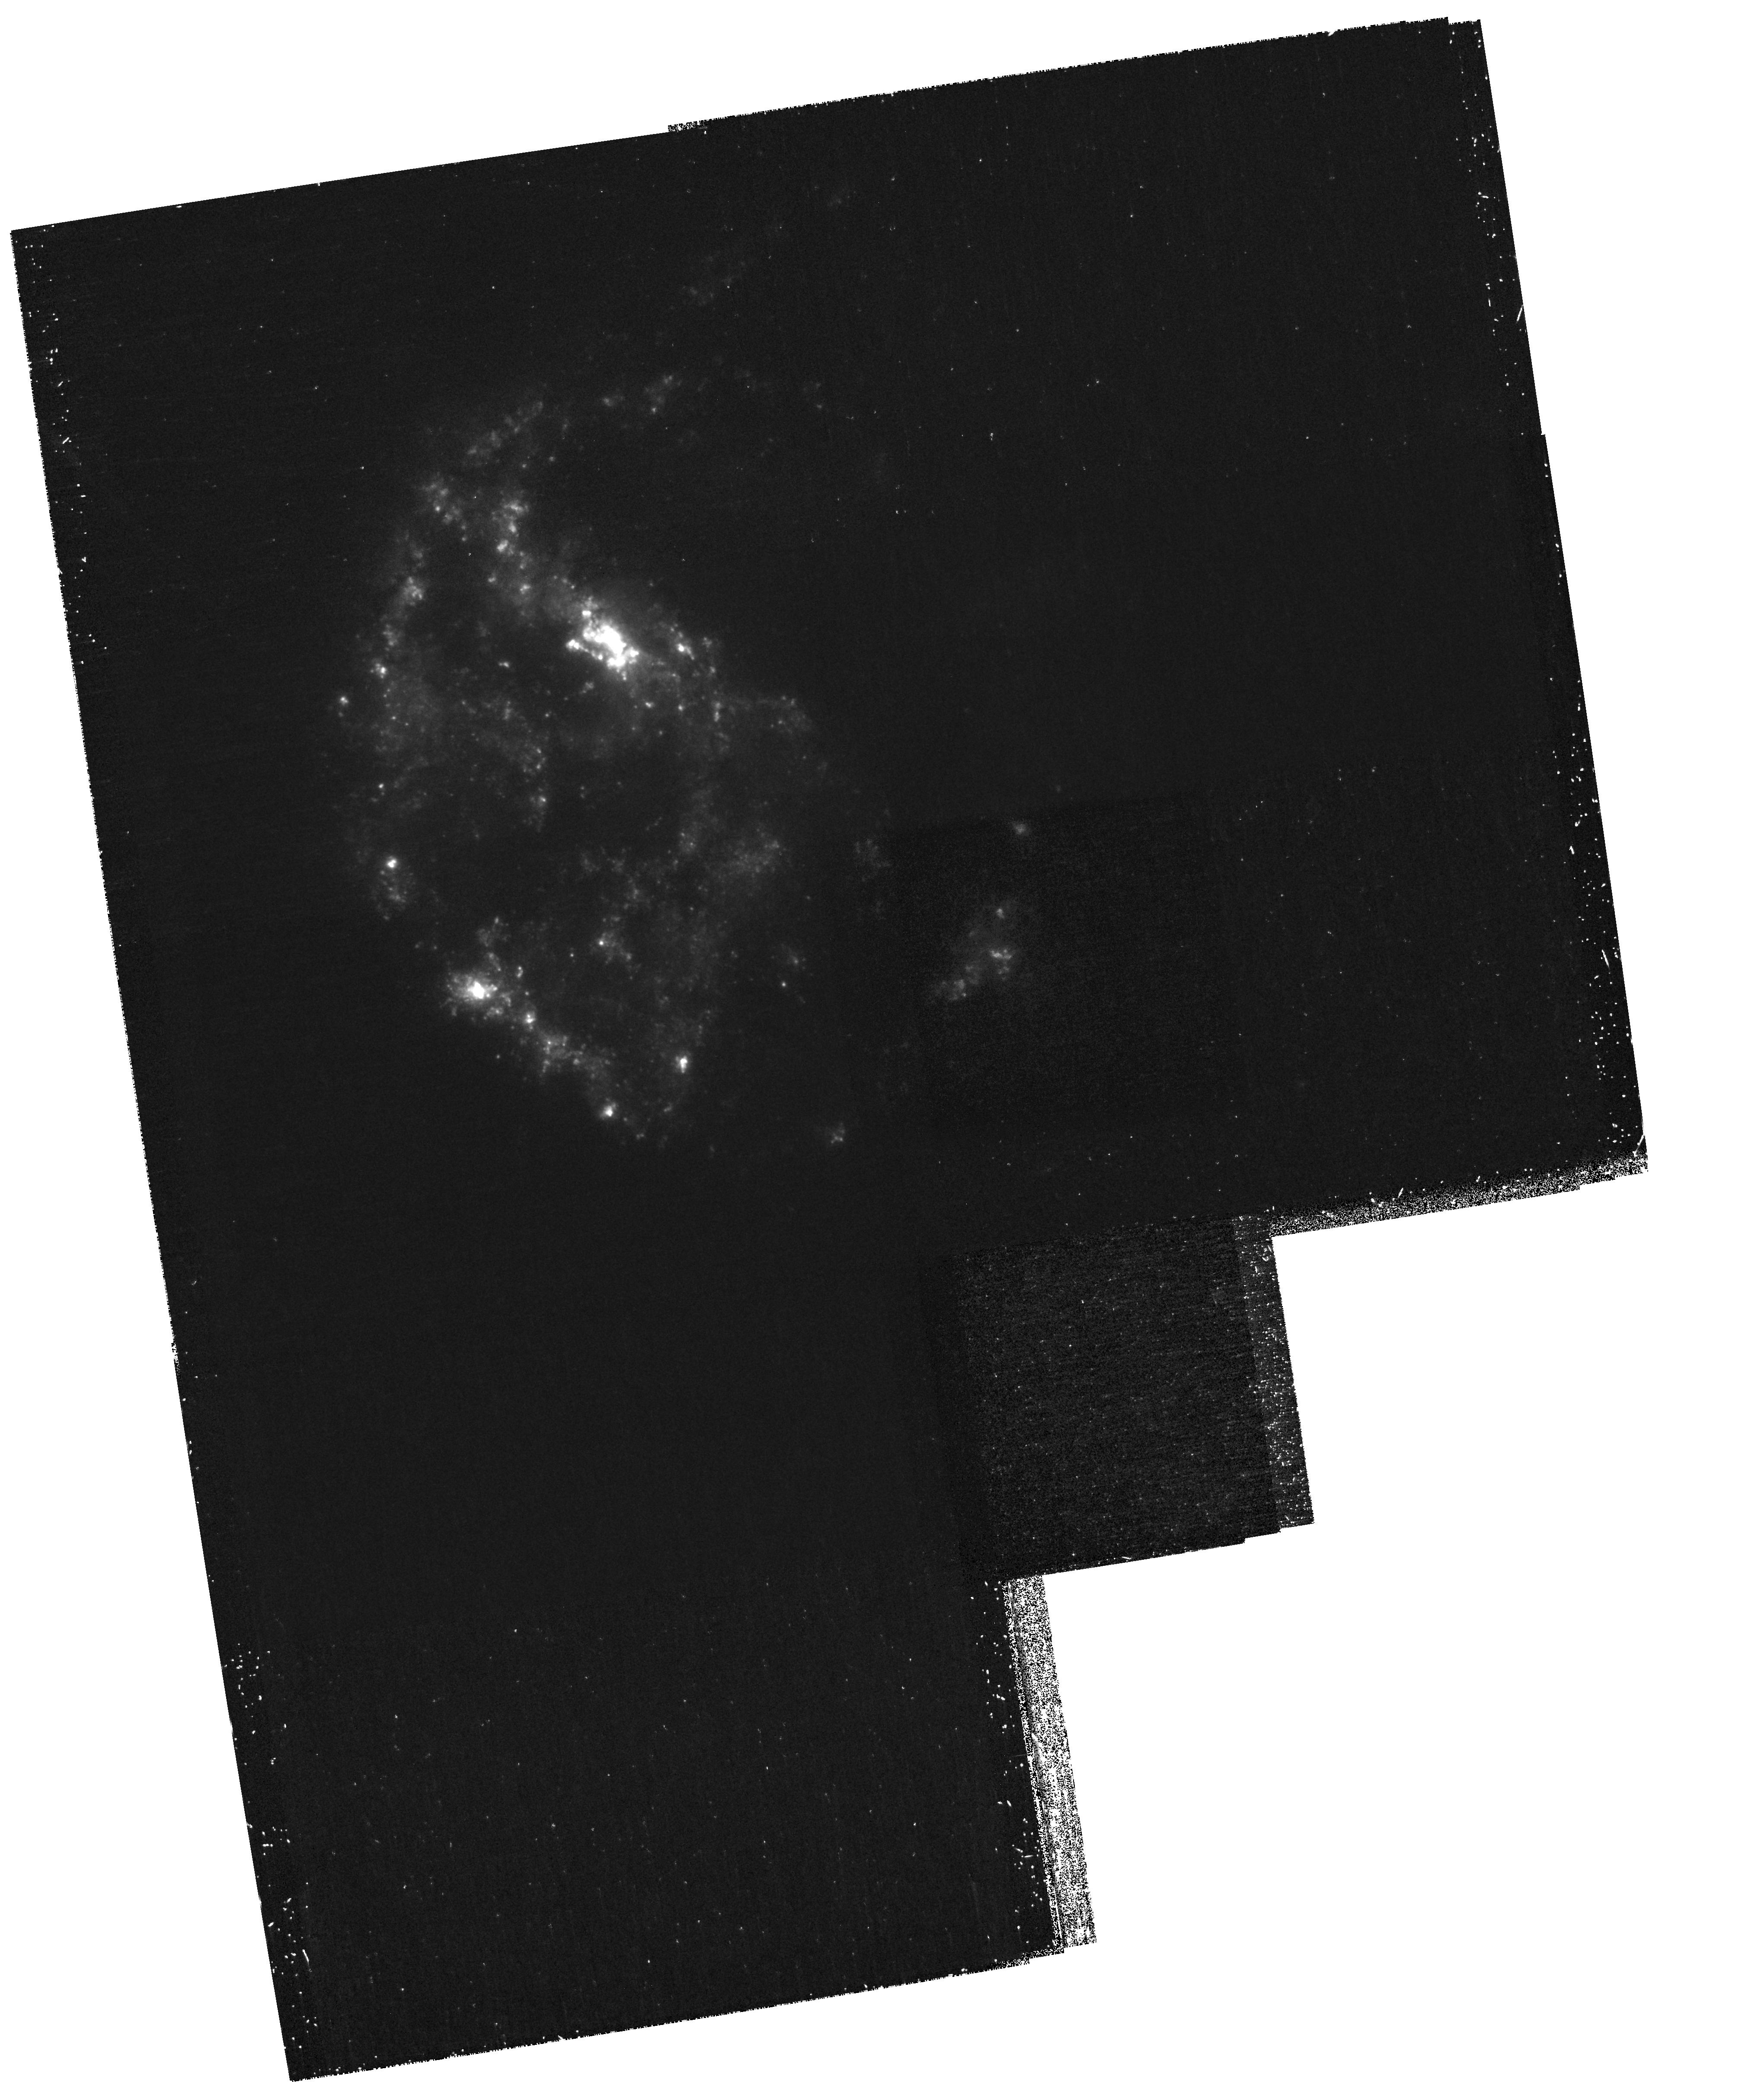
Target: NGC922. Instrument: WFPC2/PC. Filter: F300W. Exposure: 1.8 h. Observation ID: hst_11112_01_wfpc2_pc_f300w_ua0y01

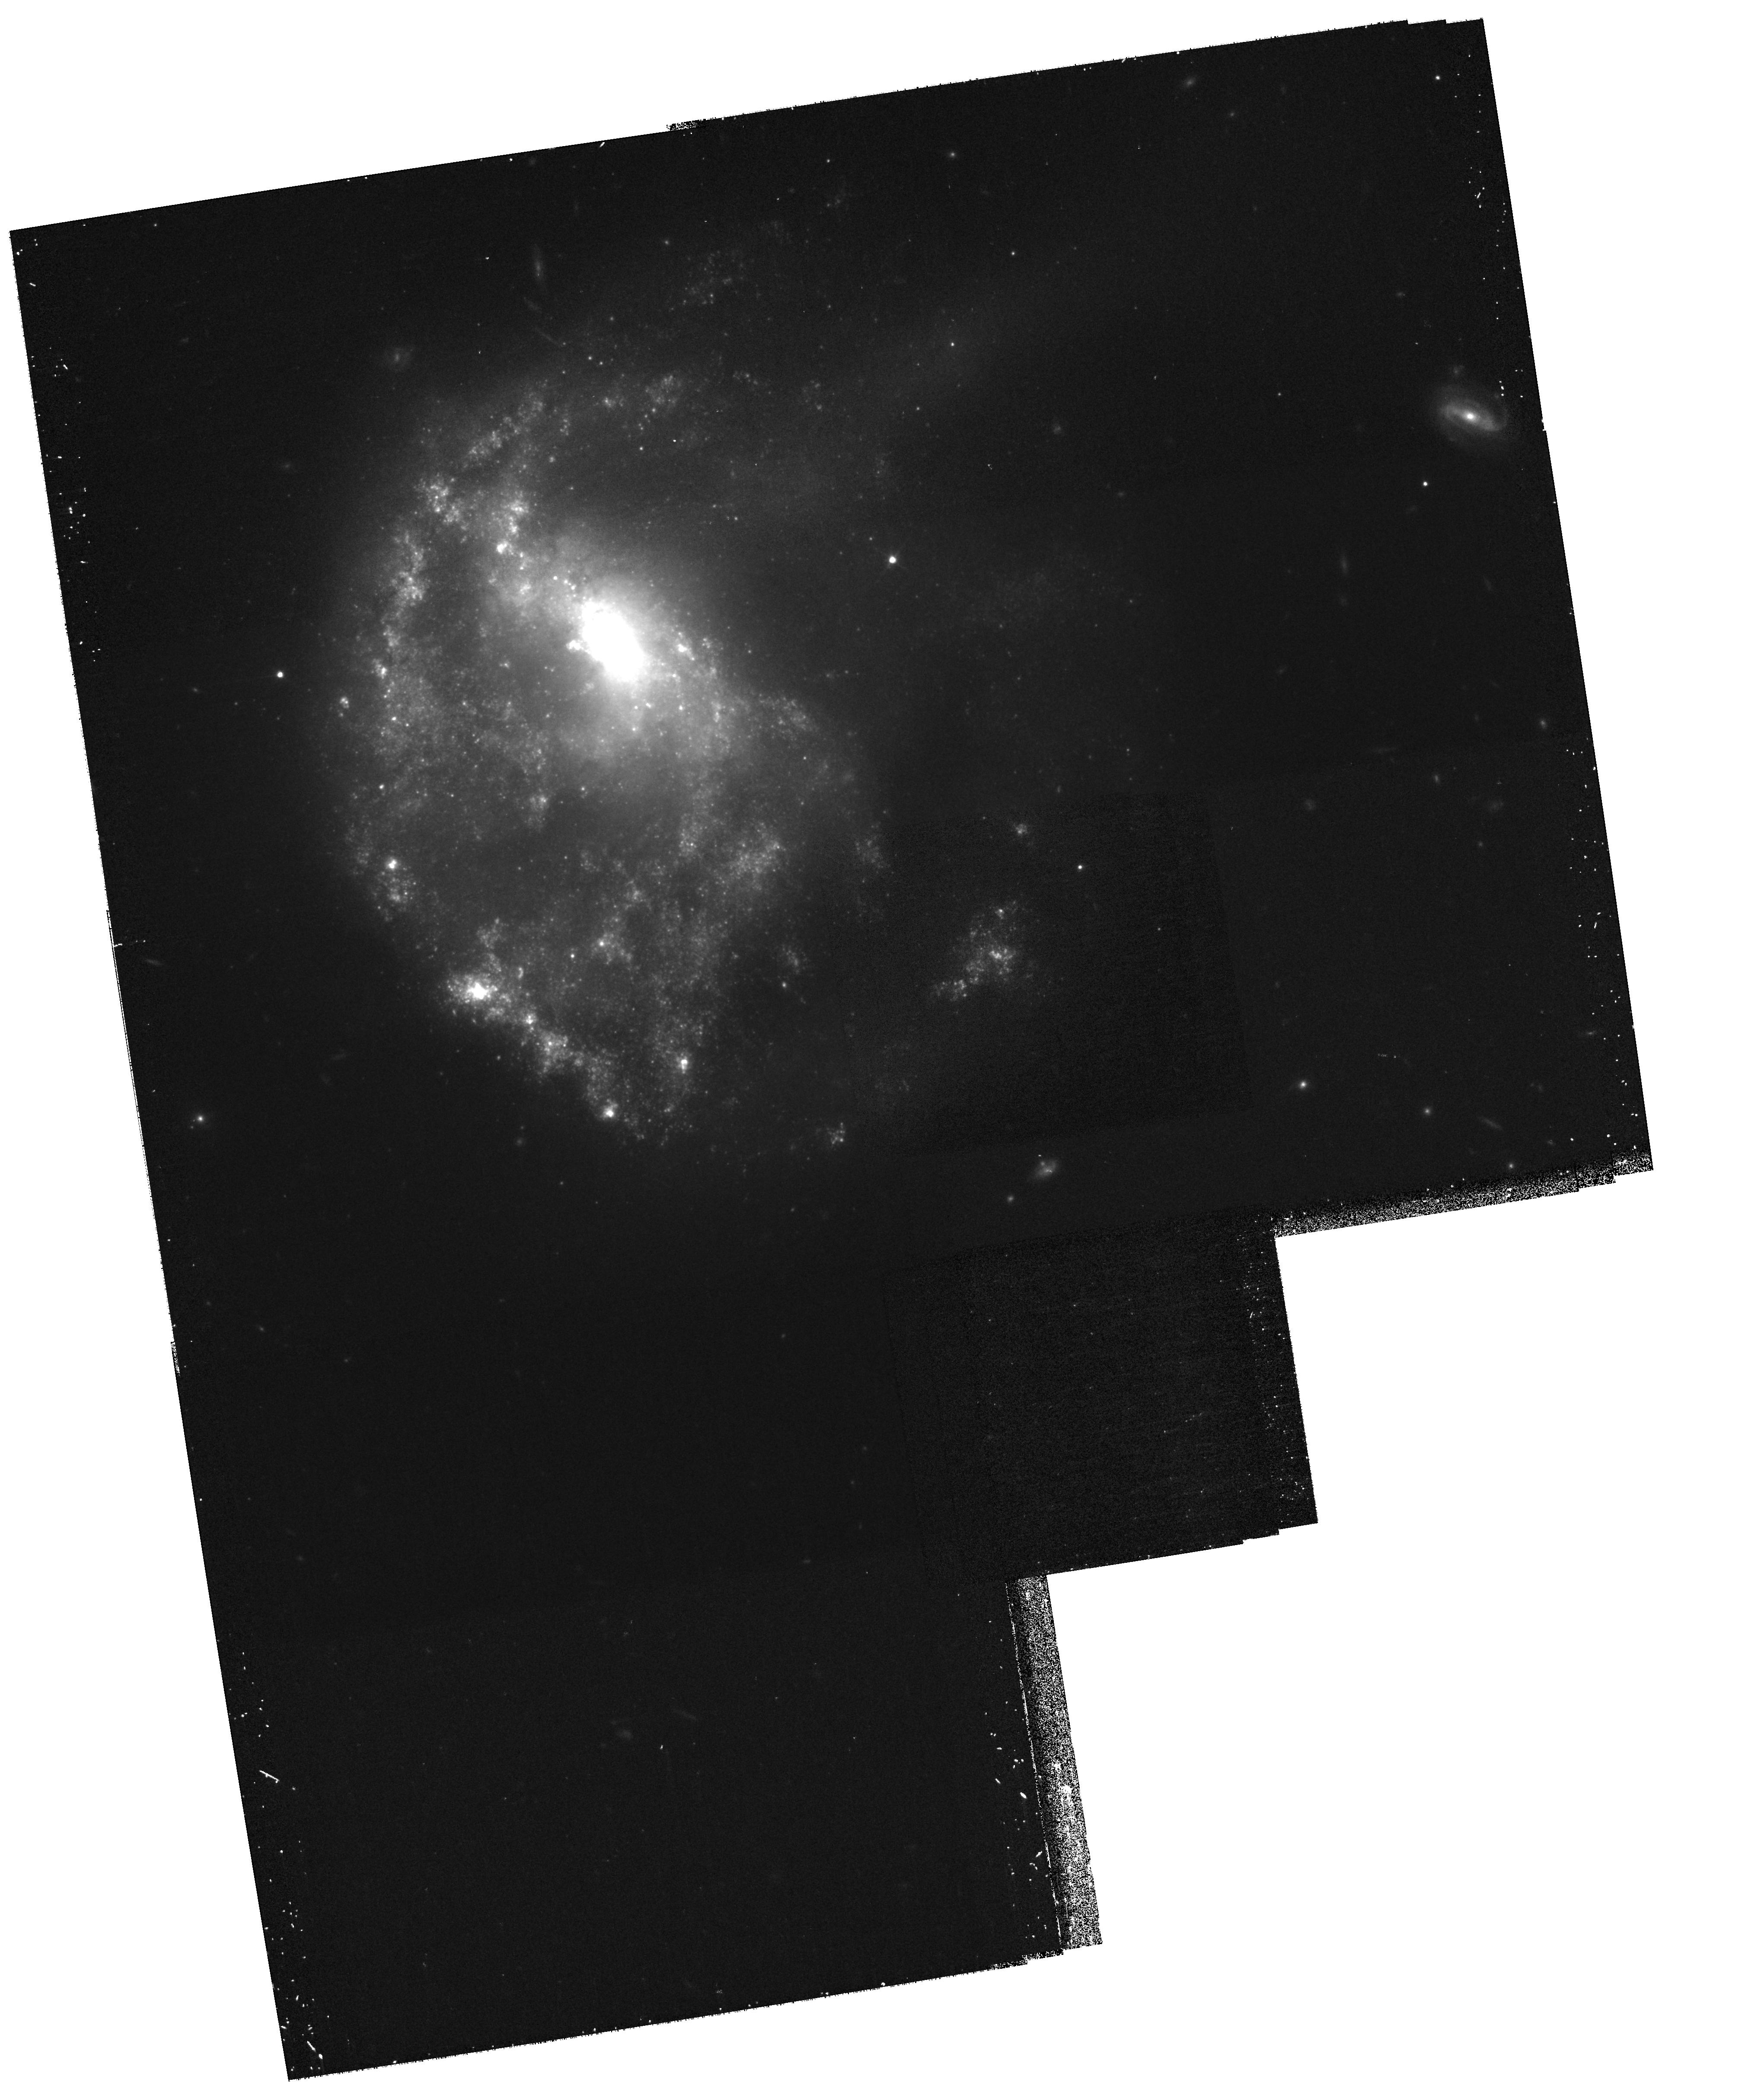
Target: NGC922. Instrument: WFPC2/PC. Filter: F814W. Exposure: 1 h. Observation ID: hst_11112_02_wfpc2_pc_f814w_ua0y02

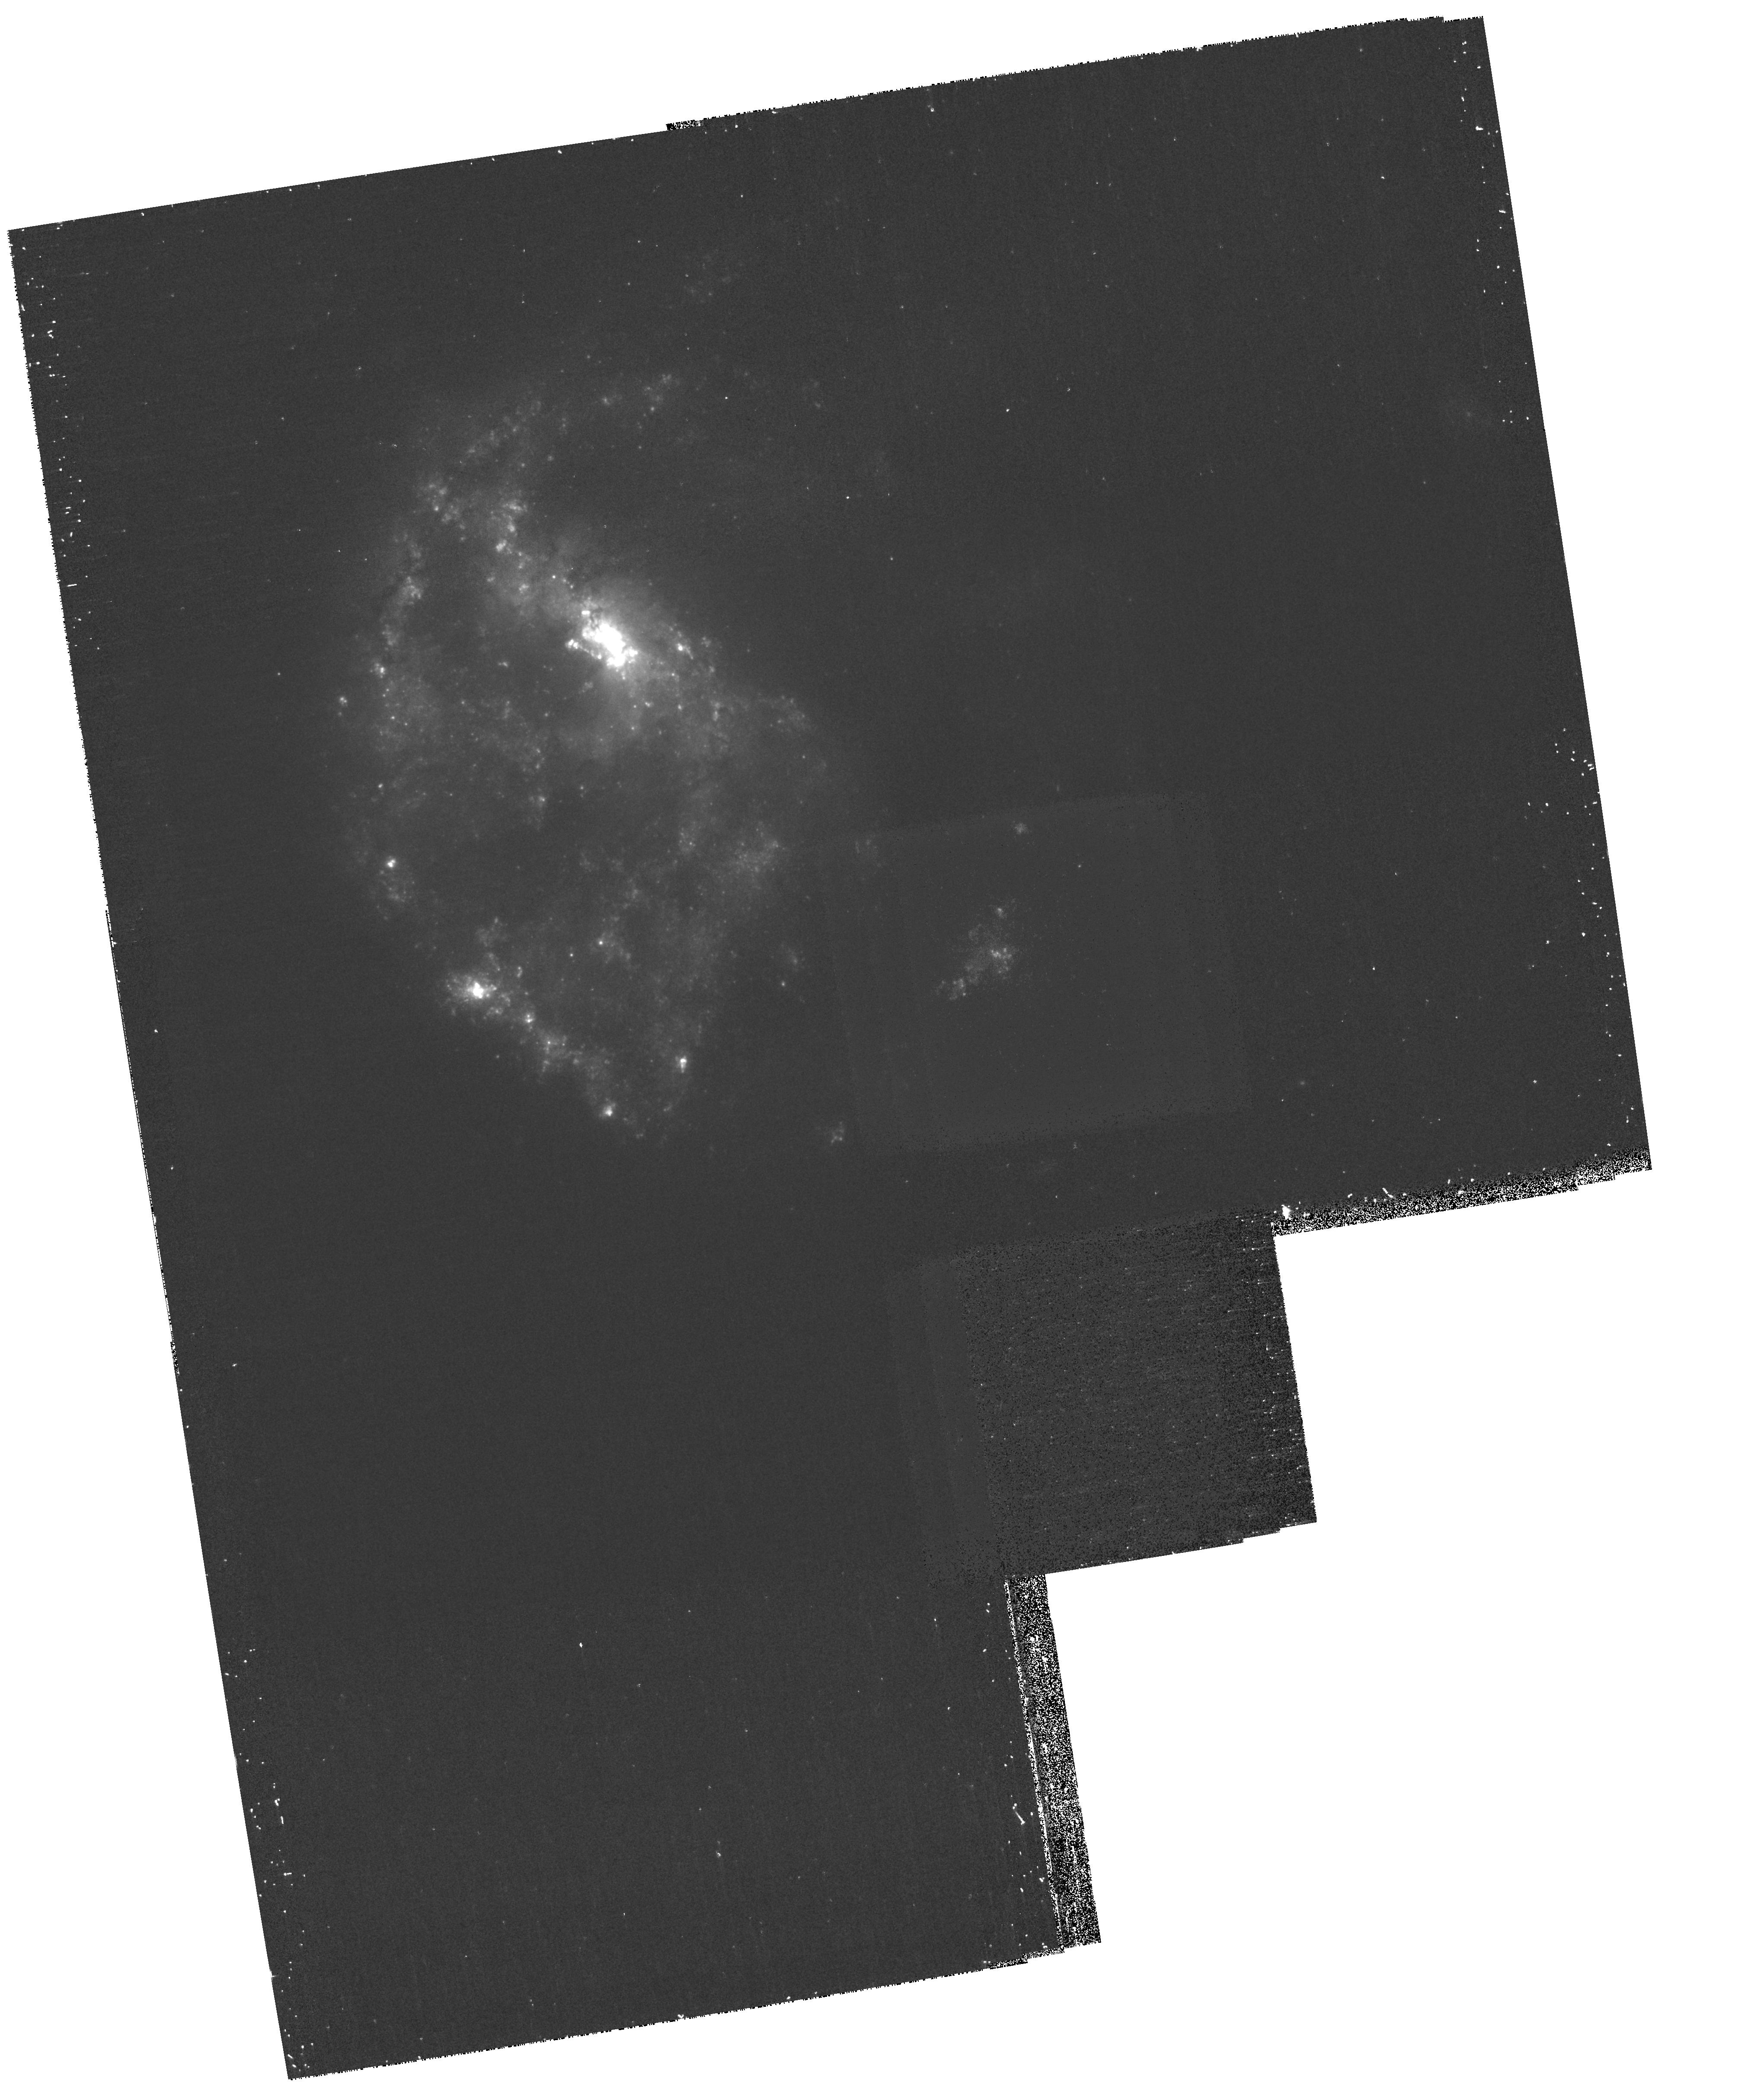
Target: NGC922. Instrument: WFPC2/PC. Filter: F439W. Exposure: 1 h. Observation ID: hst_11112_01_wfpc2_pc_f439w_ua0y01

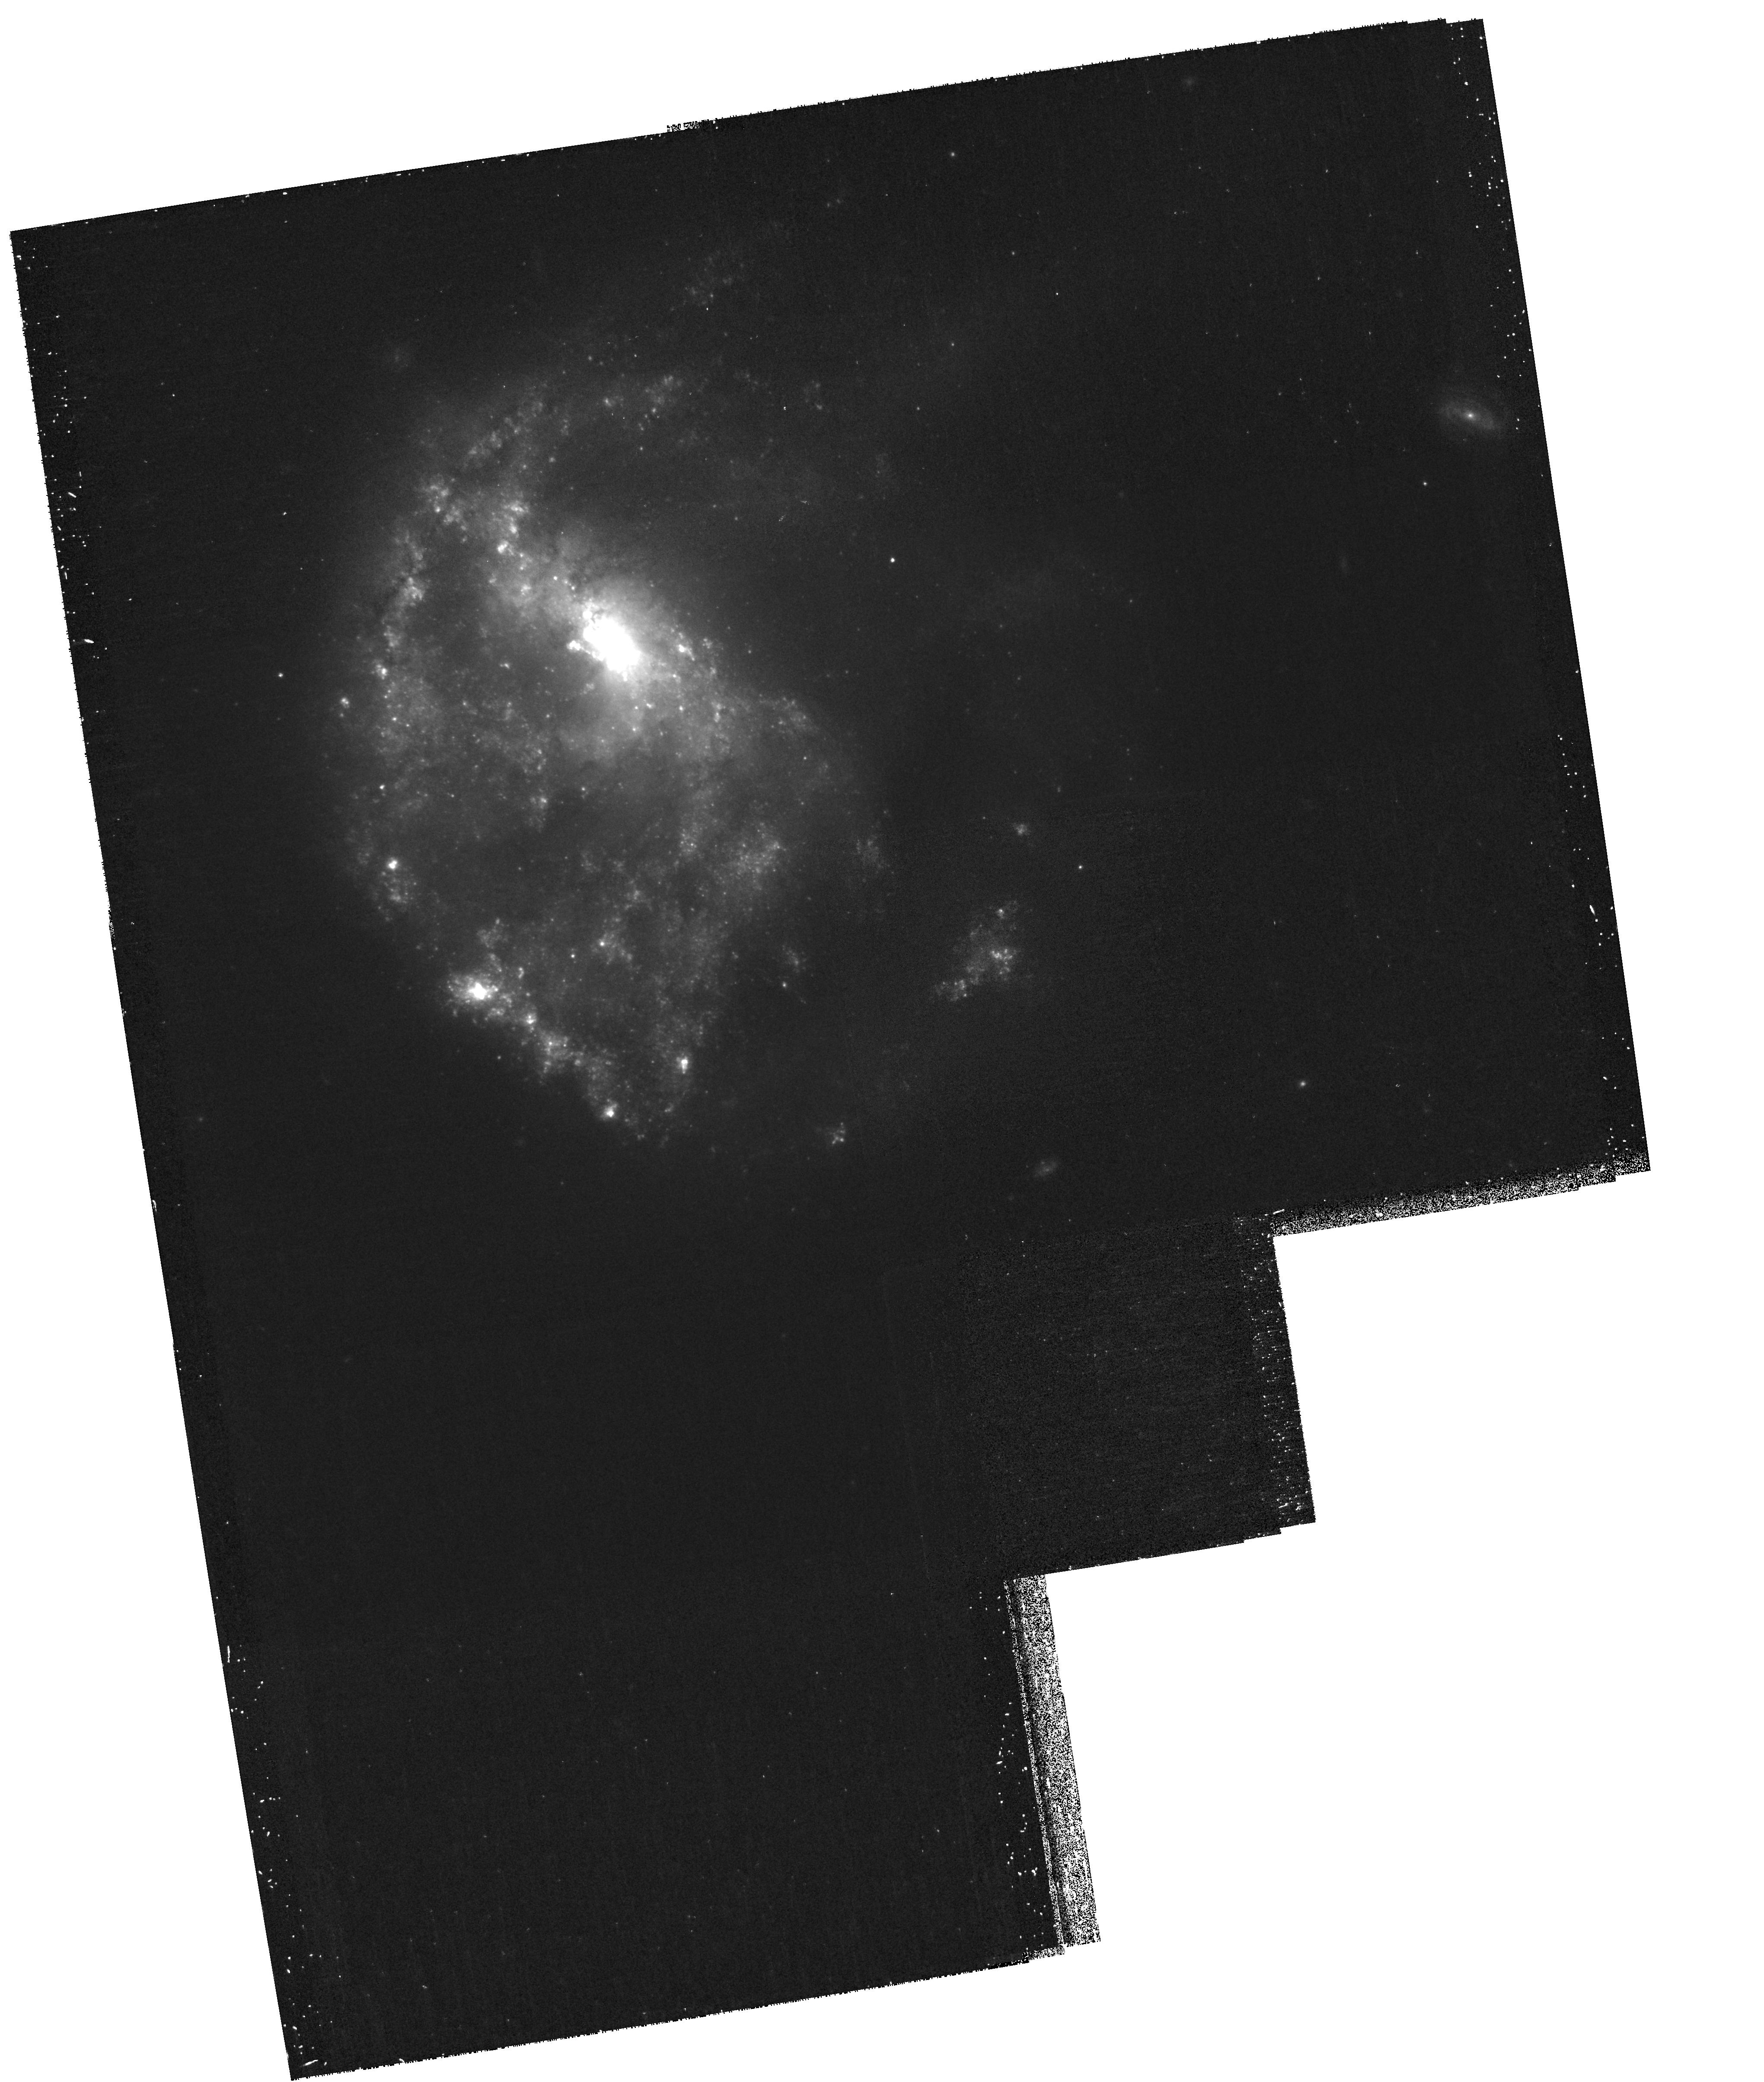
Target: NGC922. Instrument: WFPC2/PC. Filter: F547M. Exposure: 1 h. Observation ID: hst_11112_02_wfpc2_pc_f547m_ua0y02

The Collisional Ring Galaxy NGC922 (PI: Meurer, Gerhardt R.)

We request WFPC2 images of the newly recognized collisional ring galaxy NGC922 which will become the nearest such system observed by HST. These will be used to get a clear understanding of the geometry of the interaction and the induced star formation in this system. Quantitive modeling of the colors of the star clusters and stellar populations will be used to constrain the star formation history of the system. They will also be used to test the "infant mortality" scenario for star cluster evolution. The derived population ages will test predictions of how star formation evolves in the various components (ring, core, spokes) of collisional rings, and will improve our own simulations of this system. These will be used to determine the final fate of the stars formed in the present burst - some will end up in a central bar or bulge while others will become part of a thickened disk. By analogy this will tell us how similar collisions enrich stellar populations in the early universe. This is especially relevant since the number density of collisional rings increases rapidly with redshift.